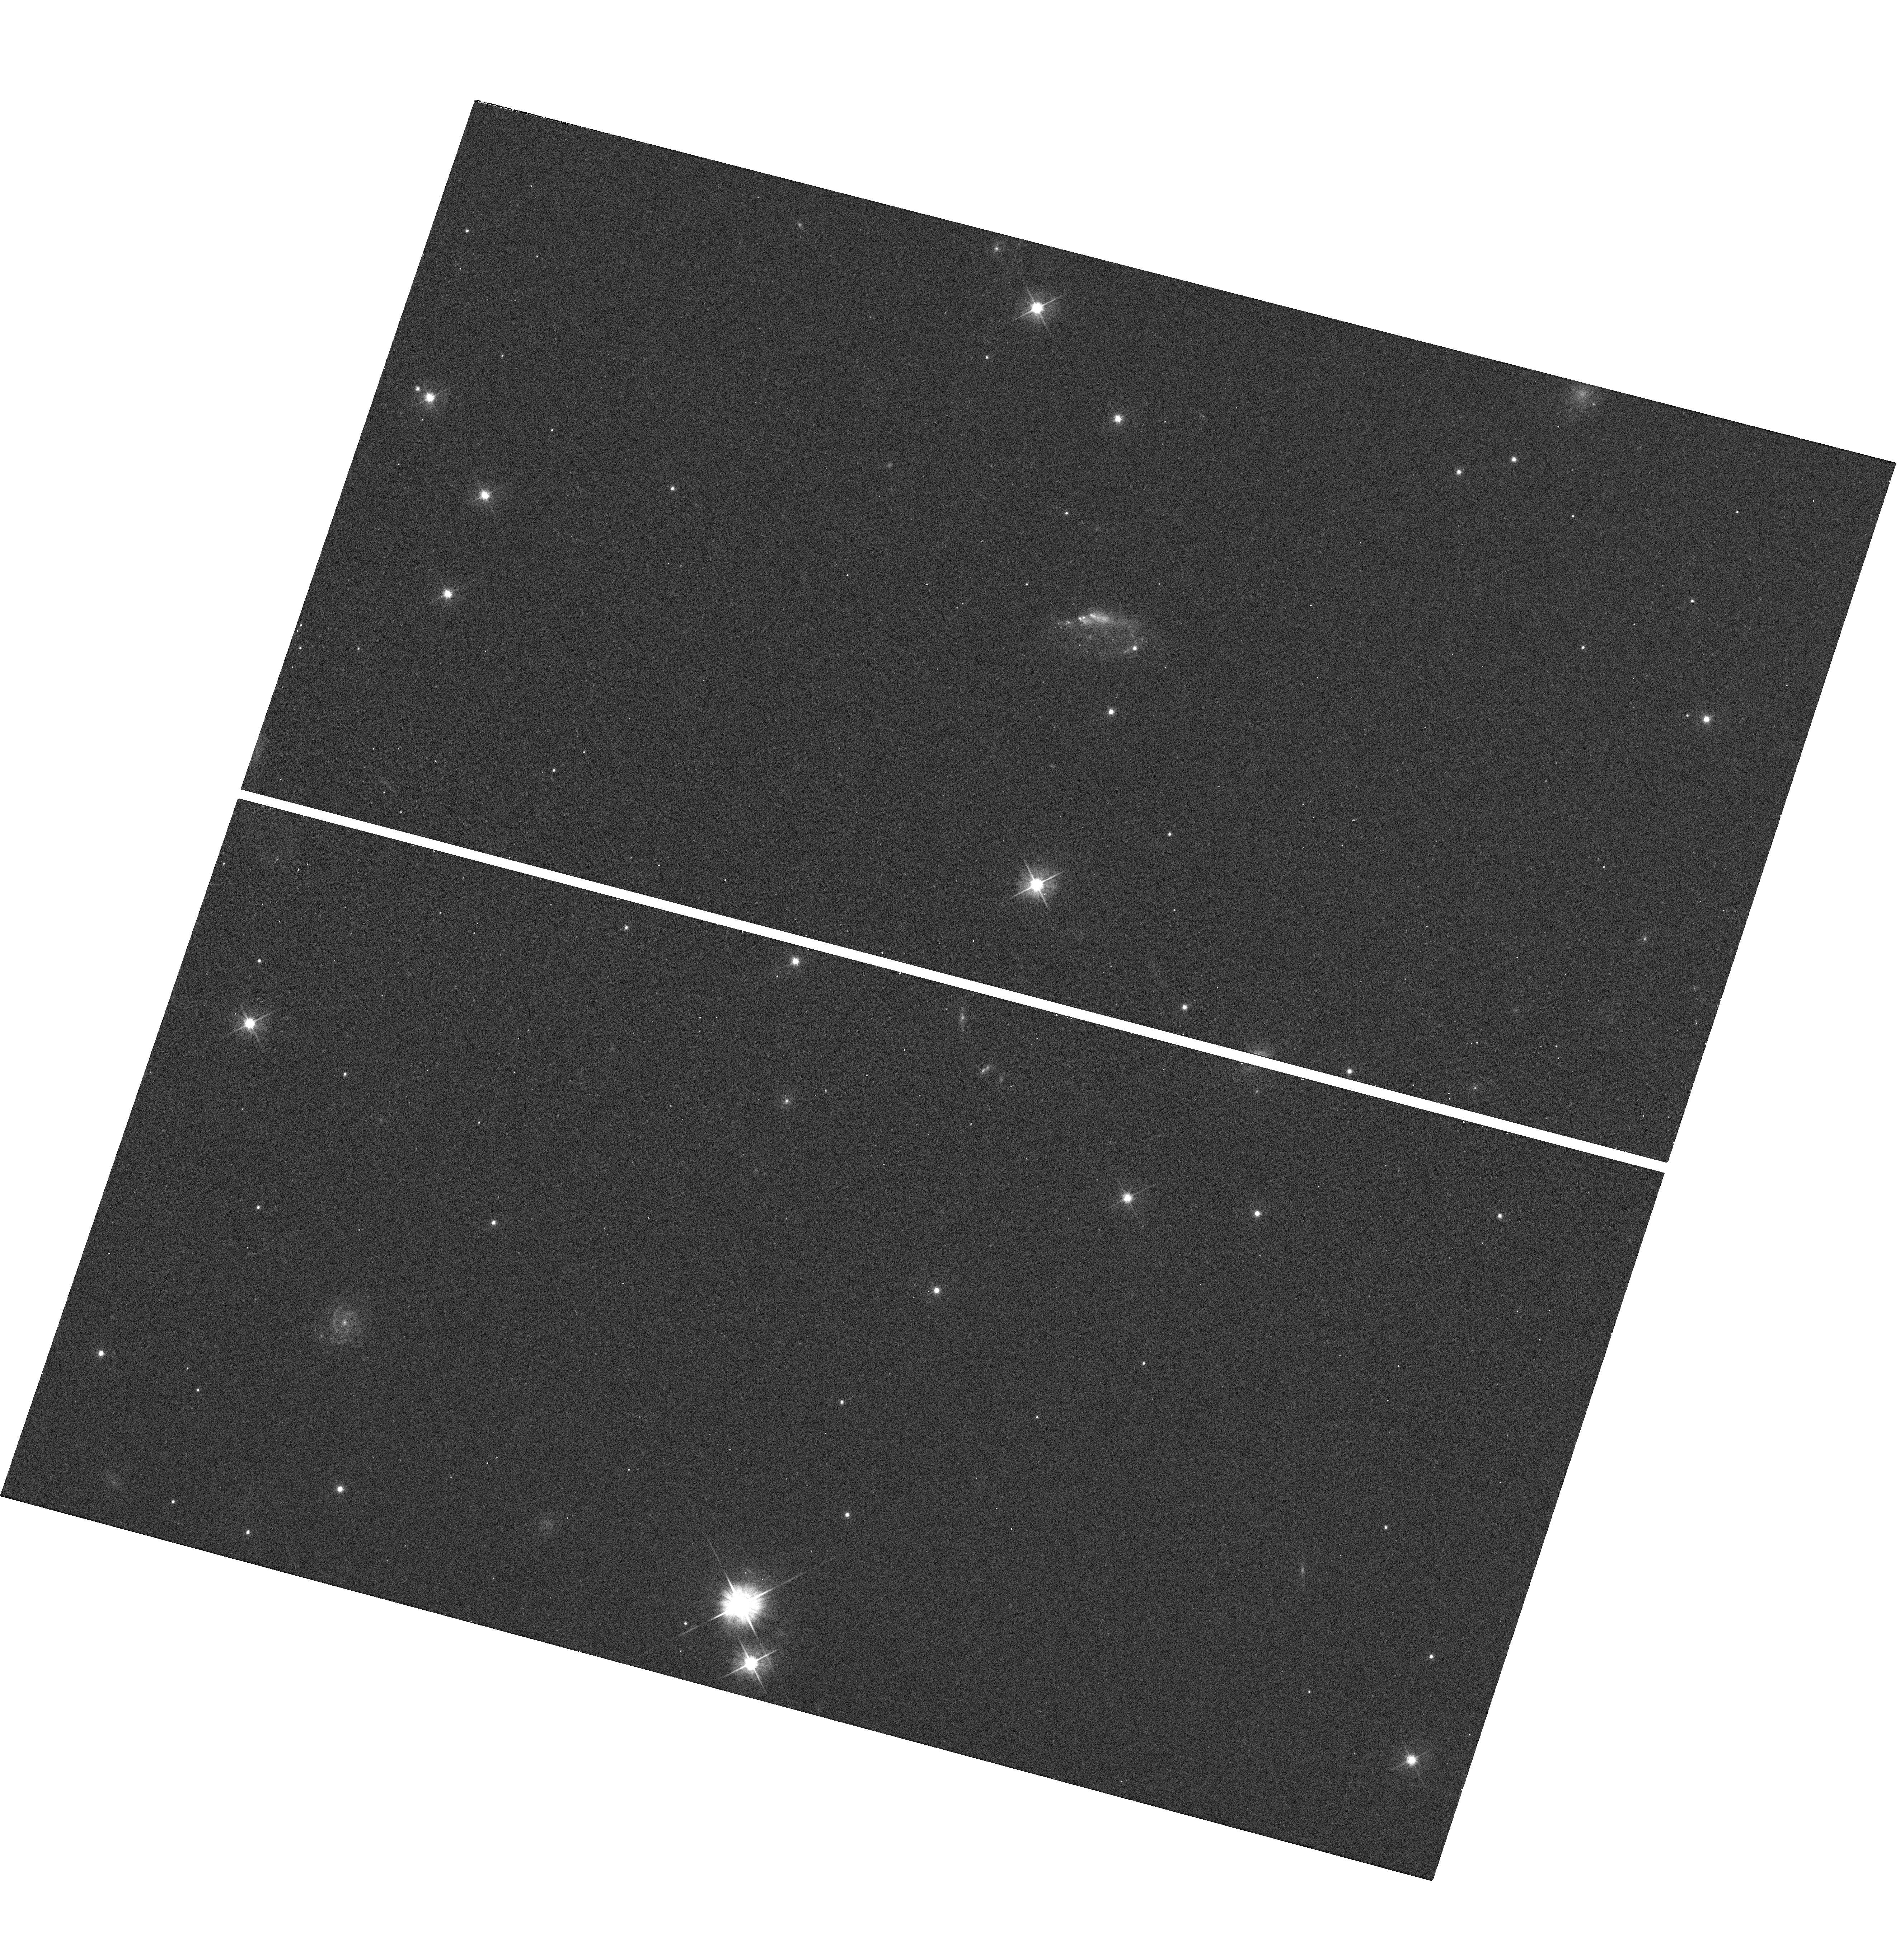
Target: GRB100316D
Instrument: WFC3/UVIS
Filter: F555W
Exposure: 2 min
Observation ID: hst_11709_da_wfc3_uvis_f555w_ib3bda

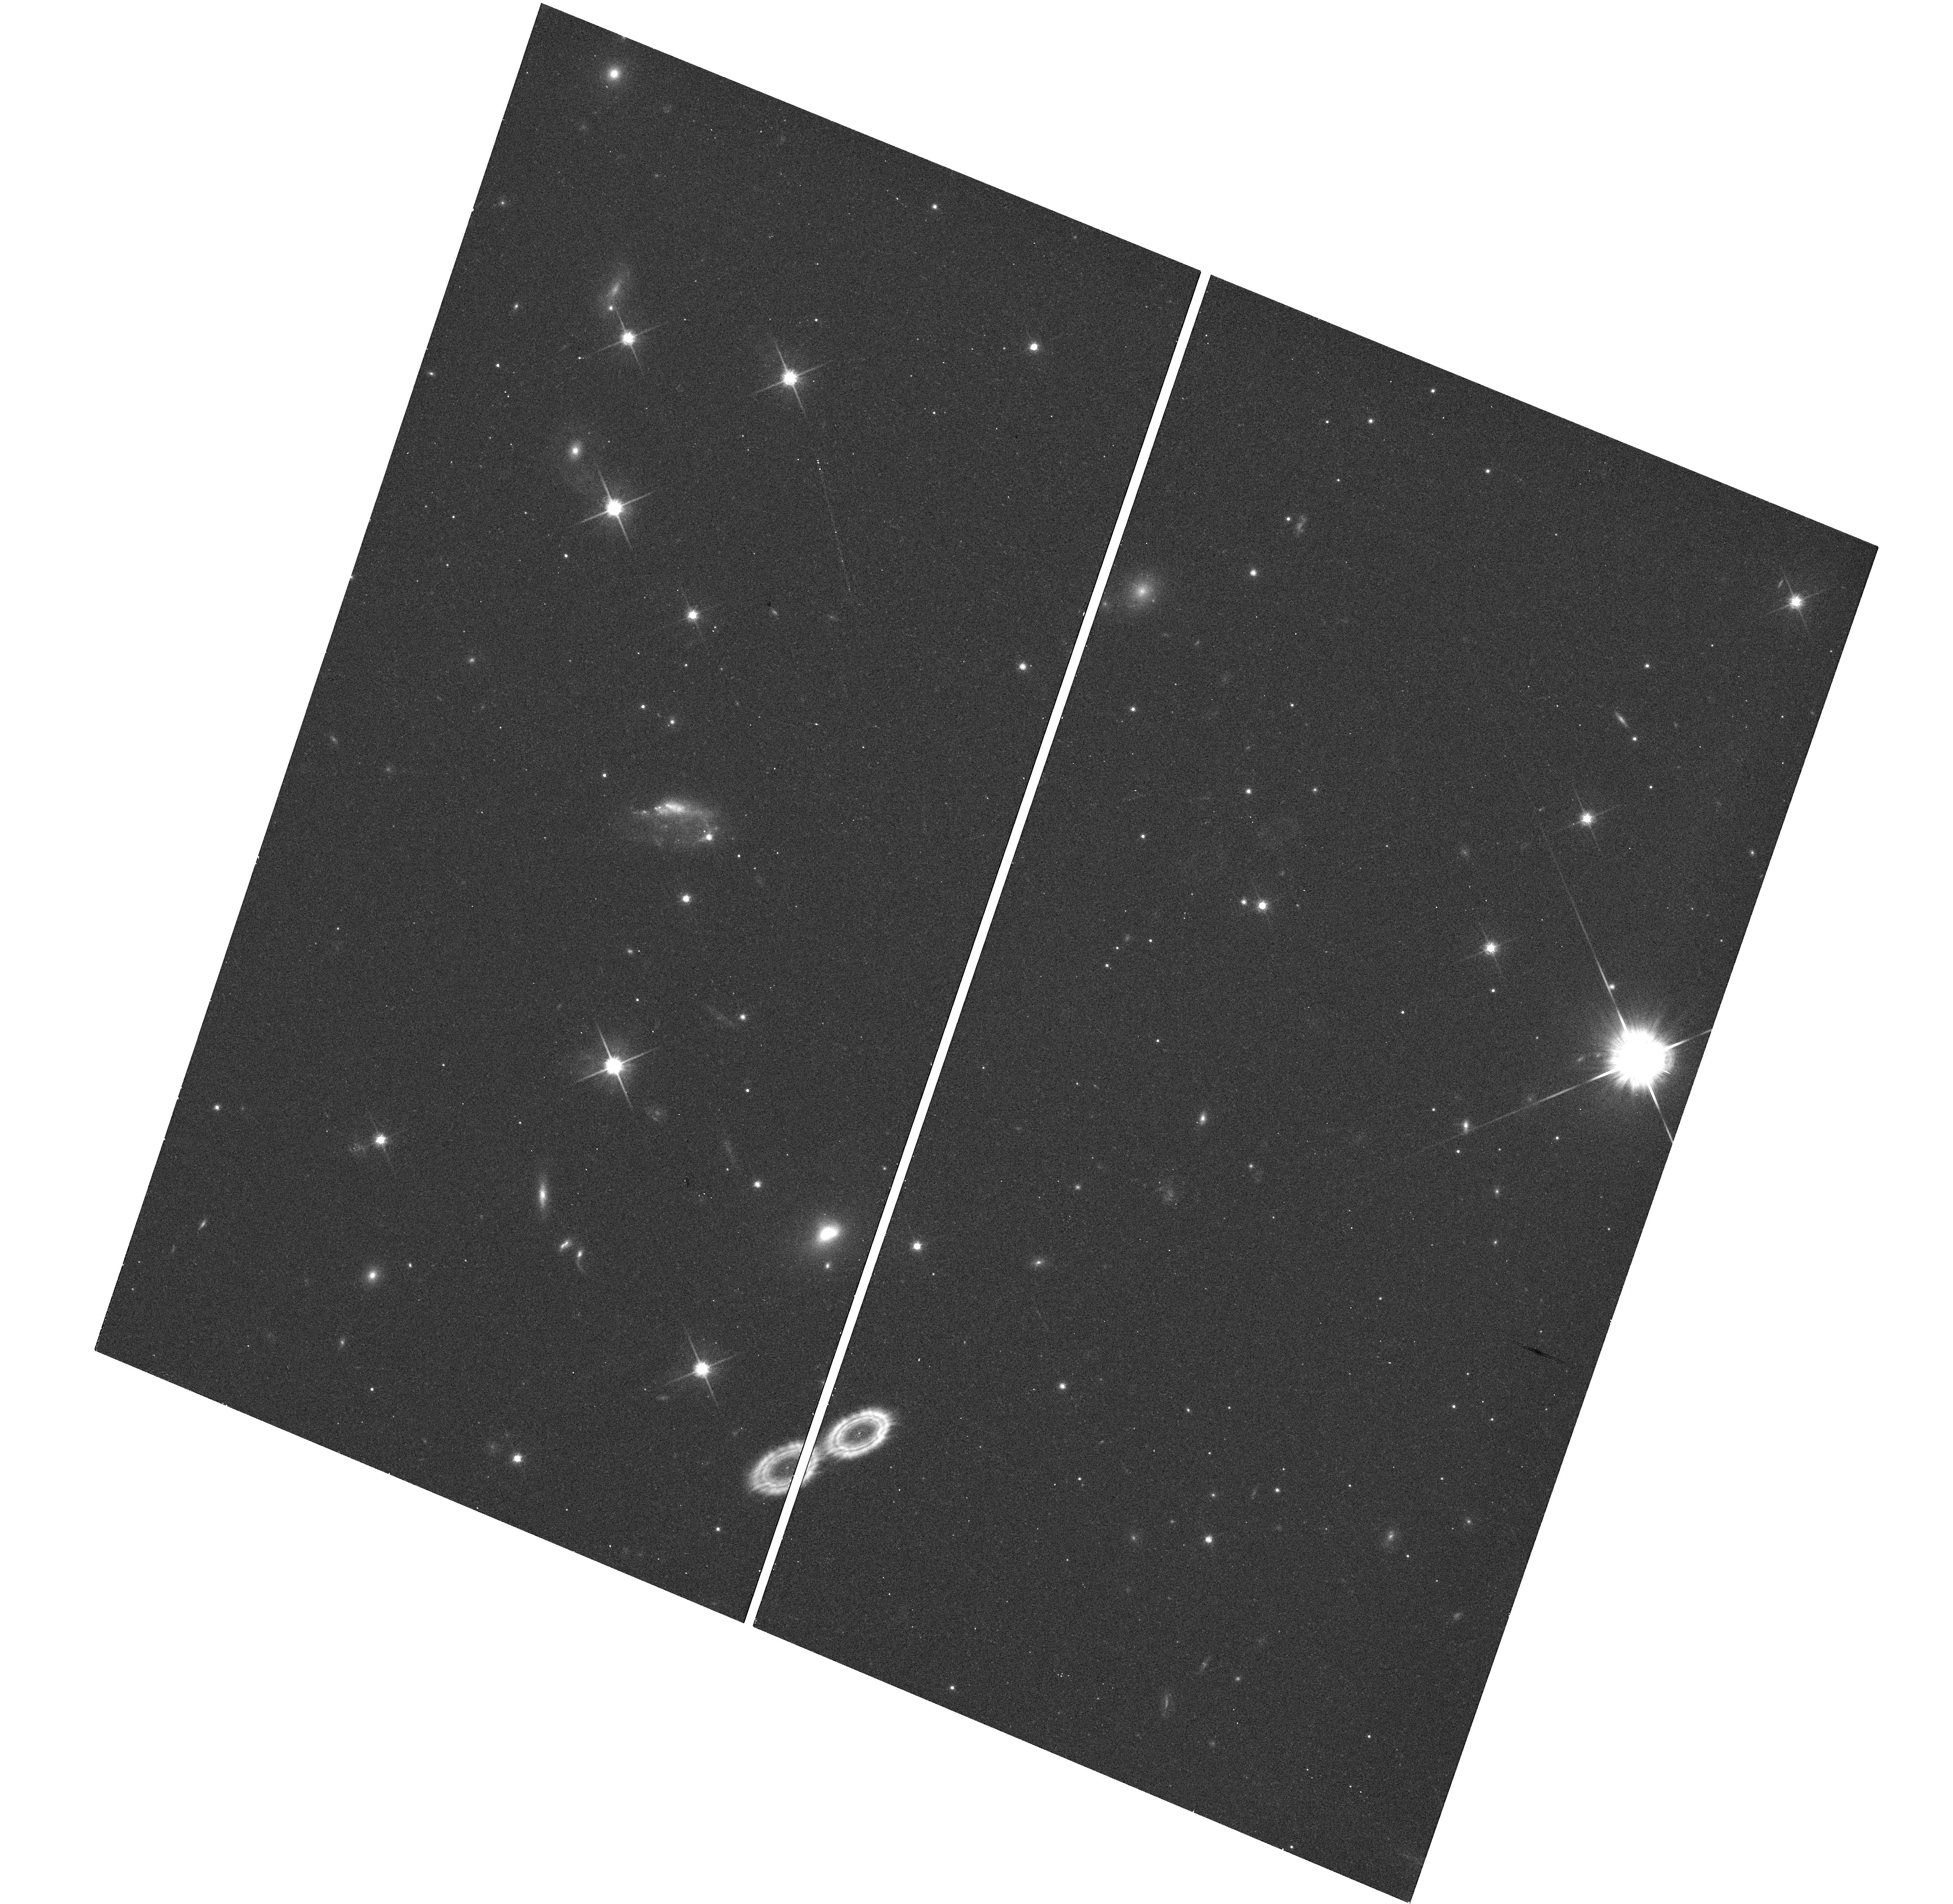
Target: GRB100316D
Instrument: WFC3/UVIS
Filter: F814W
Exposure: 7 min
Observation ID: hst_11709_ea_wfc3_uvis_f814w_ib3bea

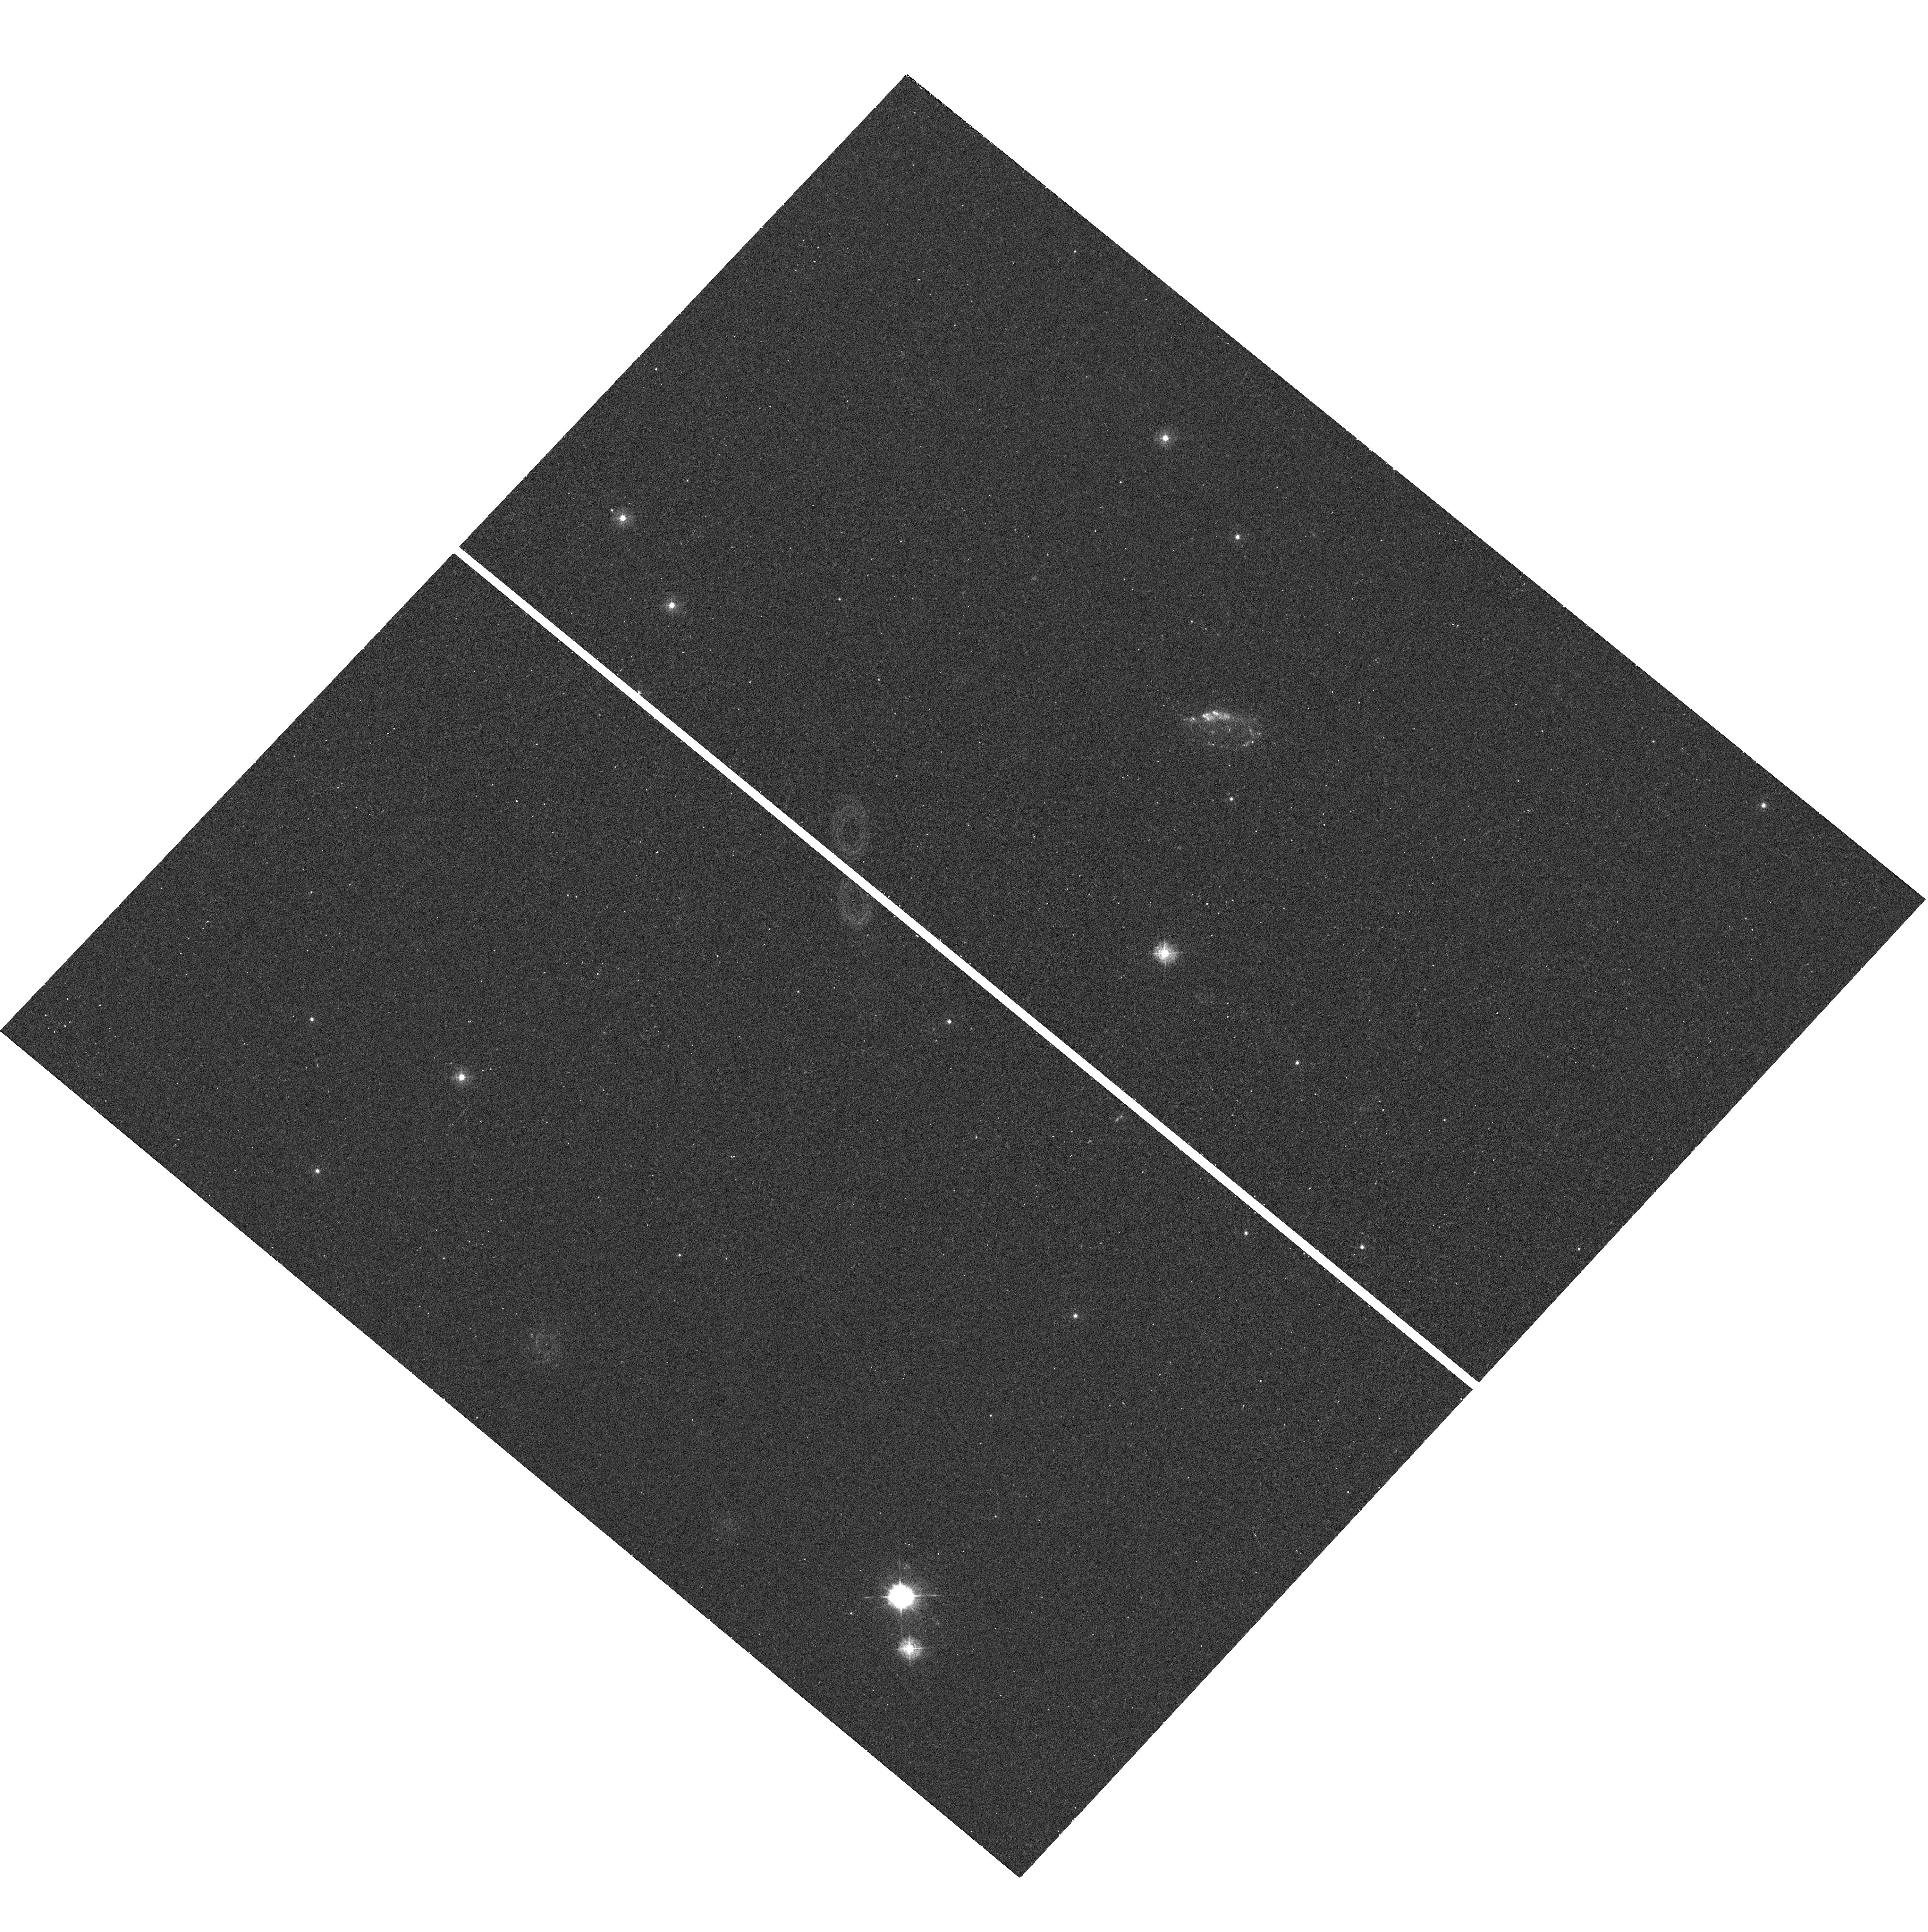
Target: GRB100316D
Instrument: WFC3/UVIS
Filter: F336W
Exposure: 13 min
Observation ID: hst_11709_ba_wfc3_uvis_f336w_ib3bba

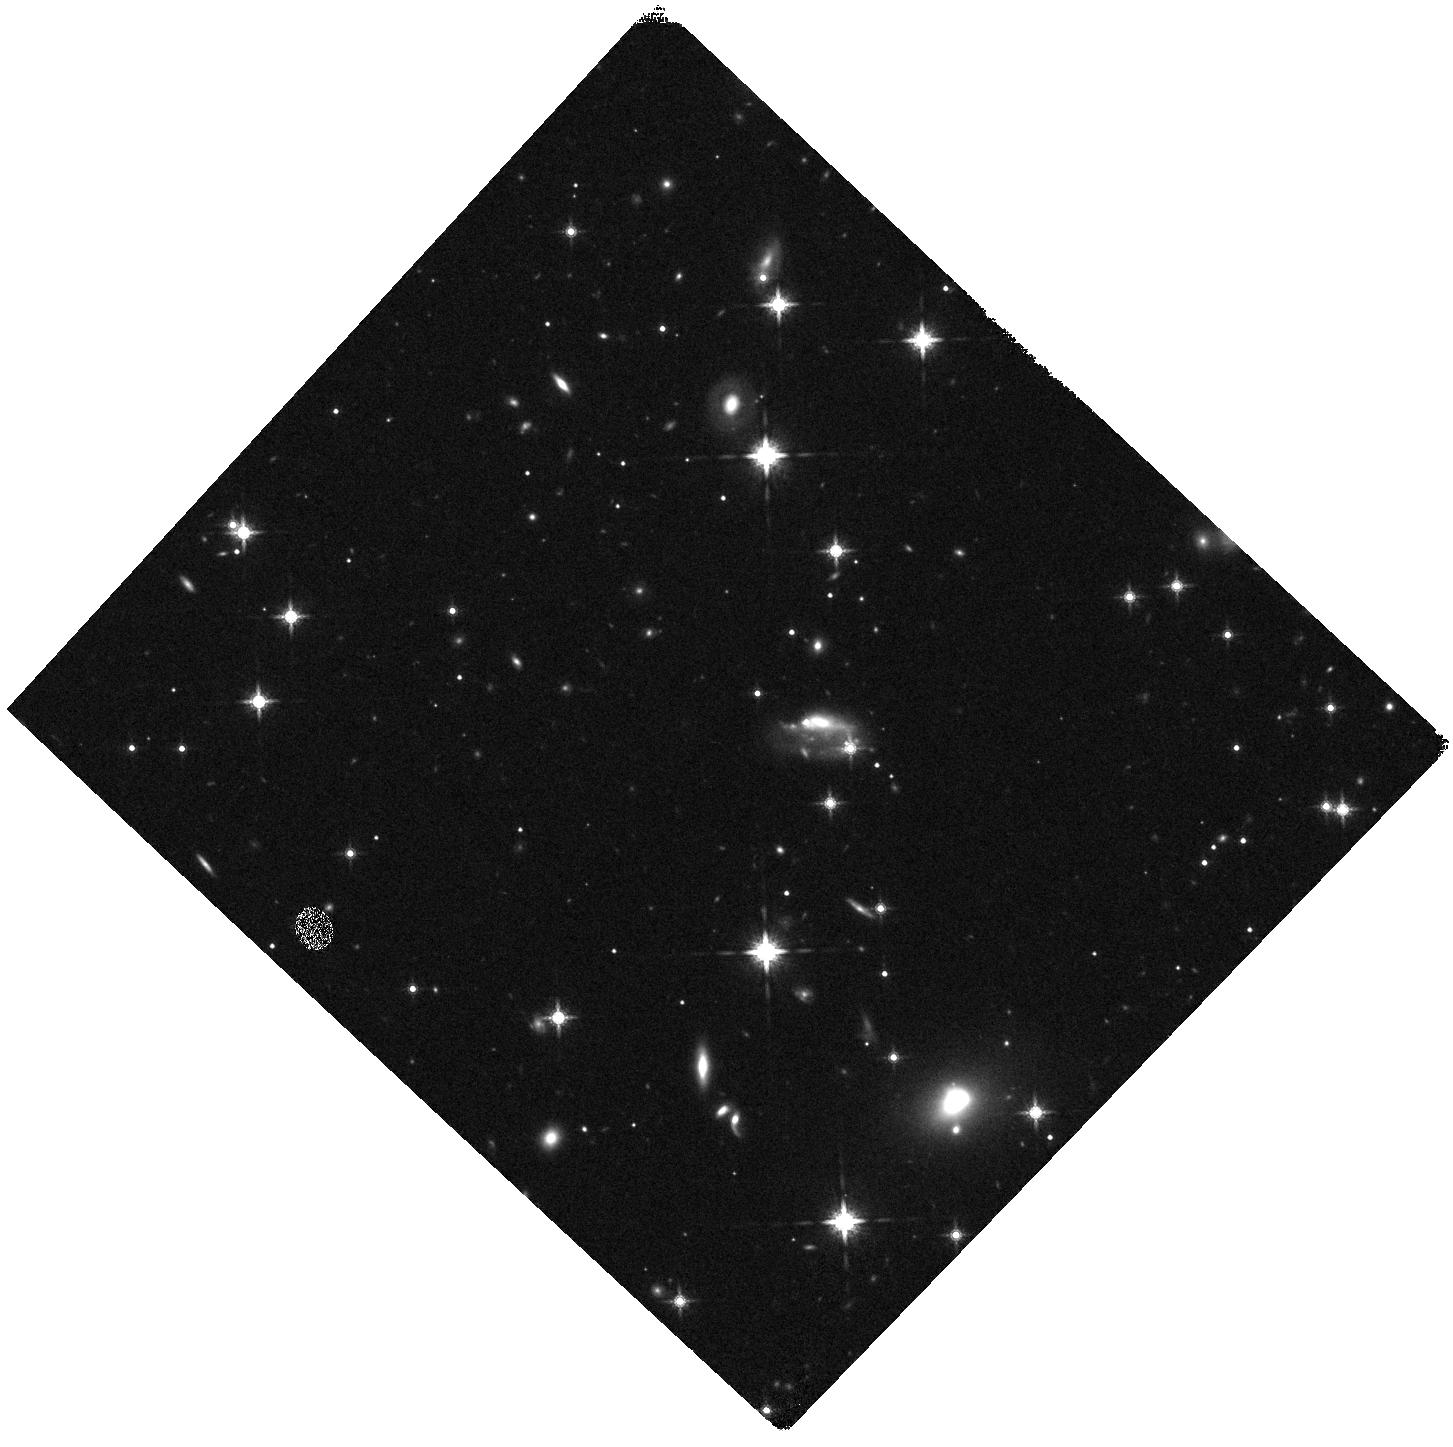
Target: GRB100316D
Instrument: WFC3/IR
Filter: F160W
Exposure: 7 min
Observation ID: hst_11709_ab_wfc3_ir_f160w_ib3bab

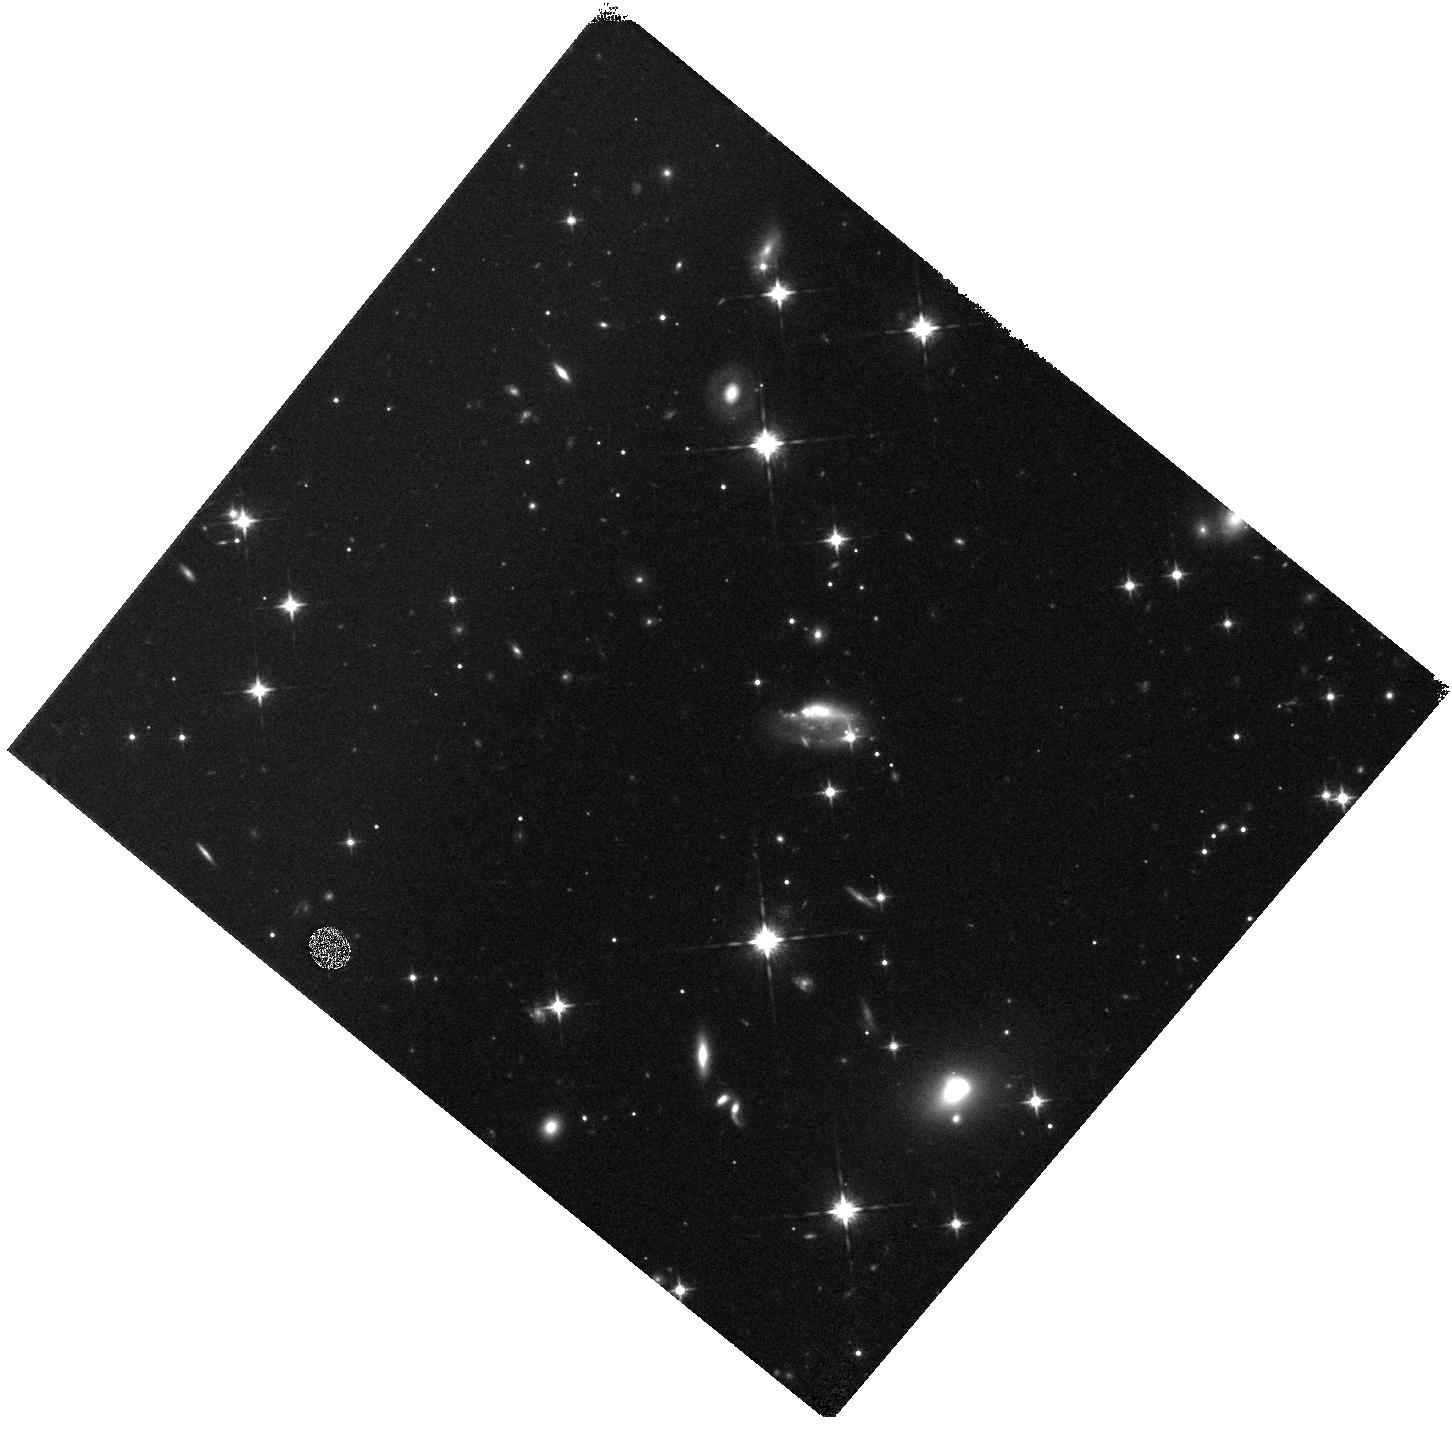
Target: GRB100316D
Instrument: WFC3/IR
Filter: F125W
Exposure: 7 min
Observation ID: hst_11709_cb_wfc3_ir_f125w_ib3bcb

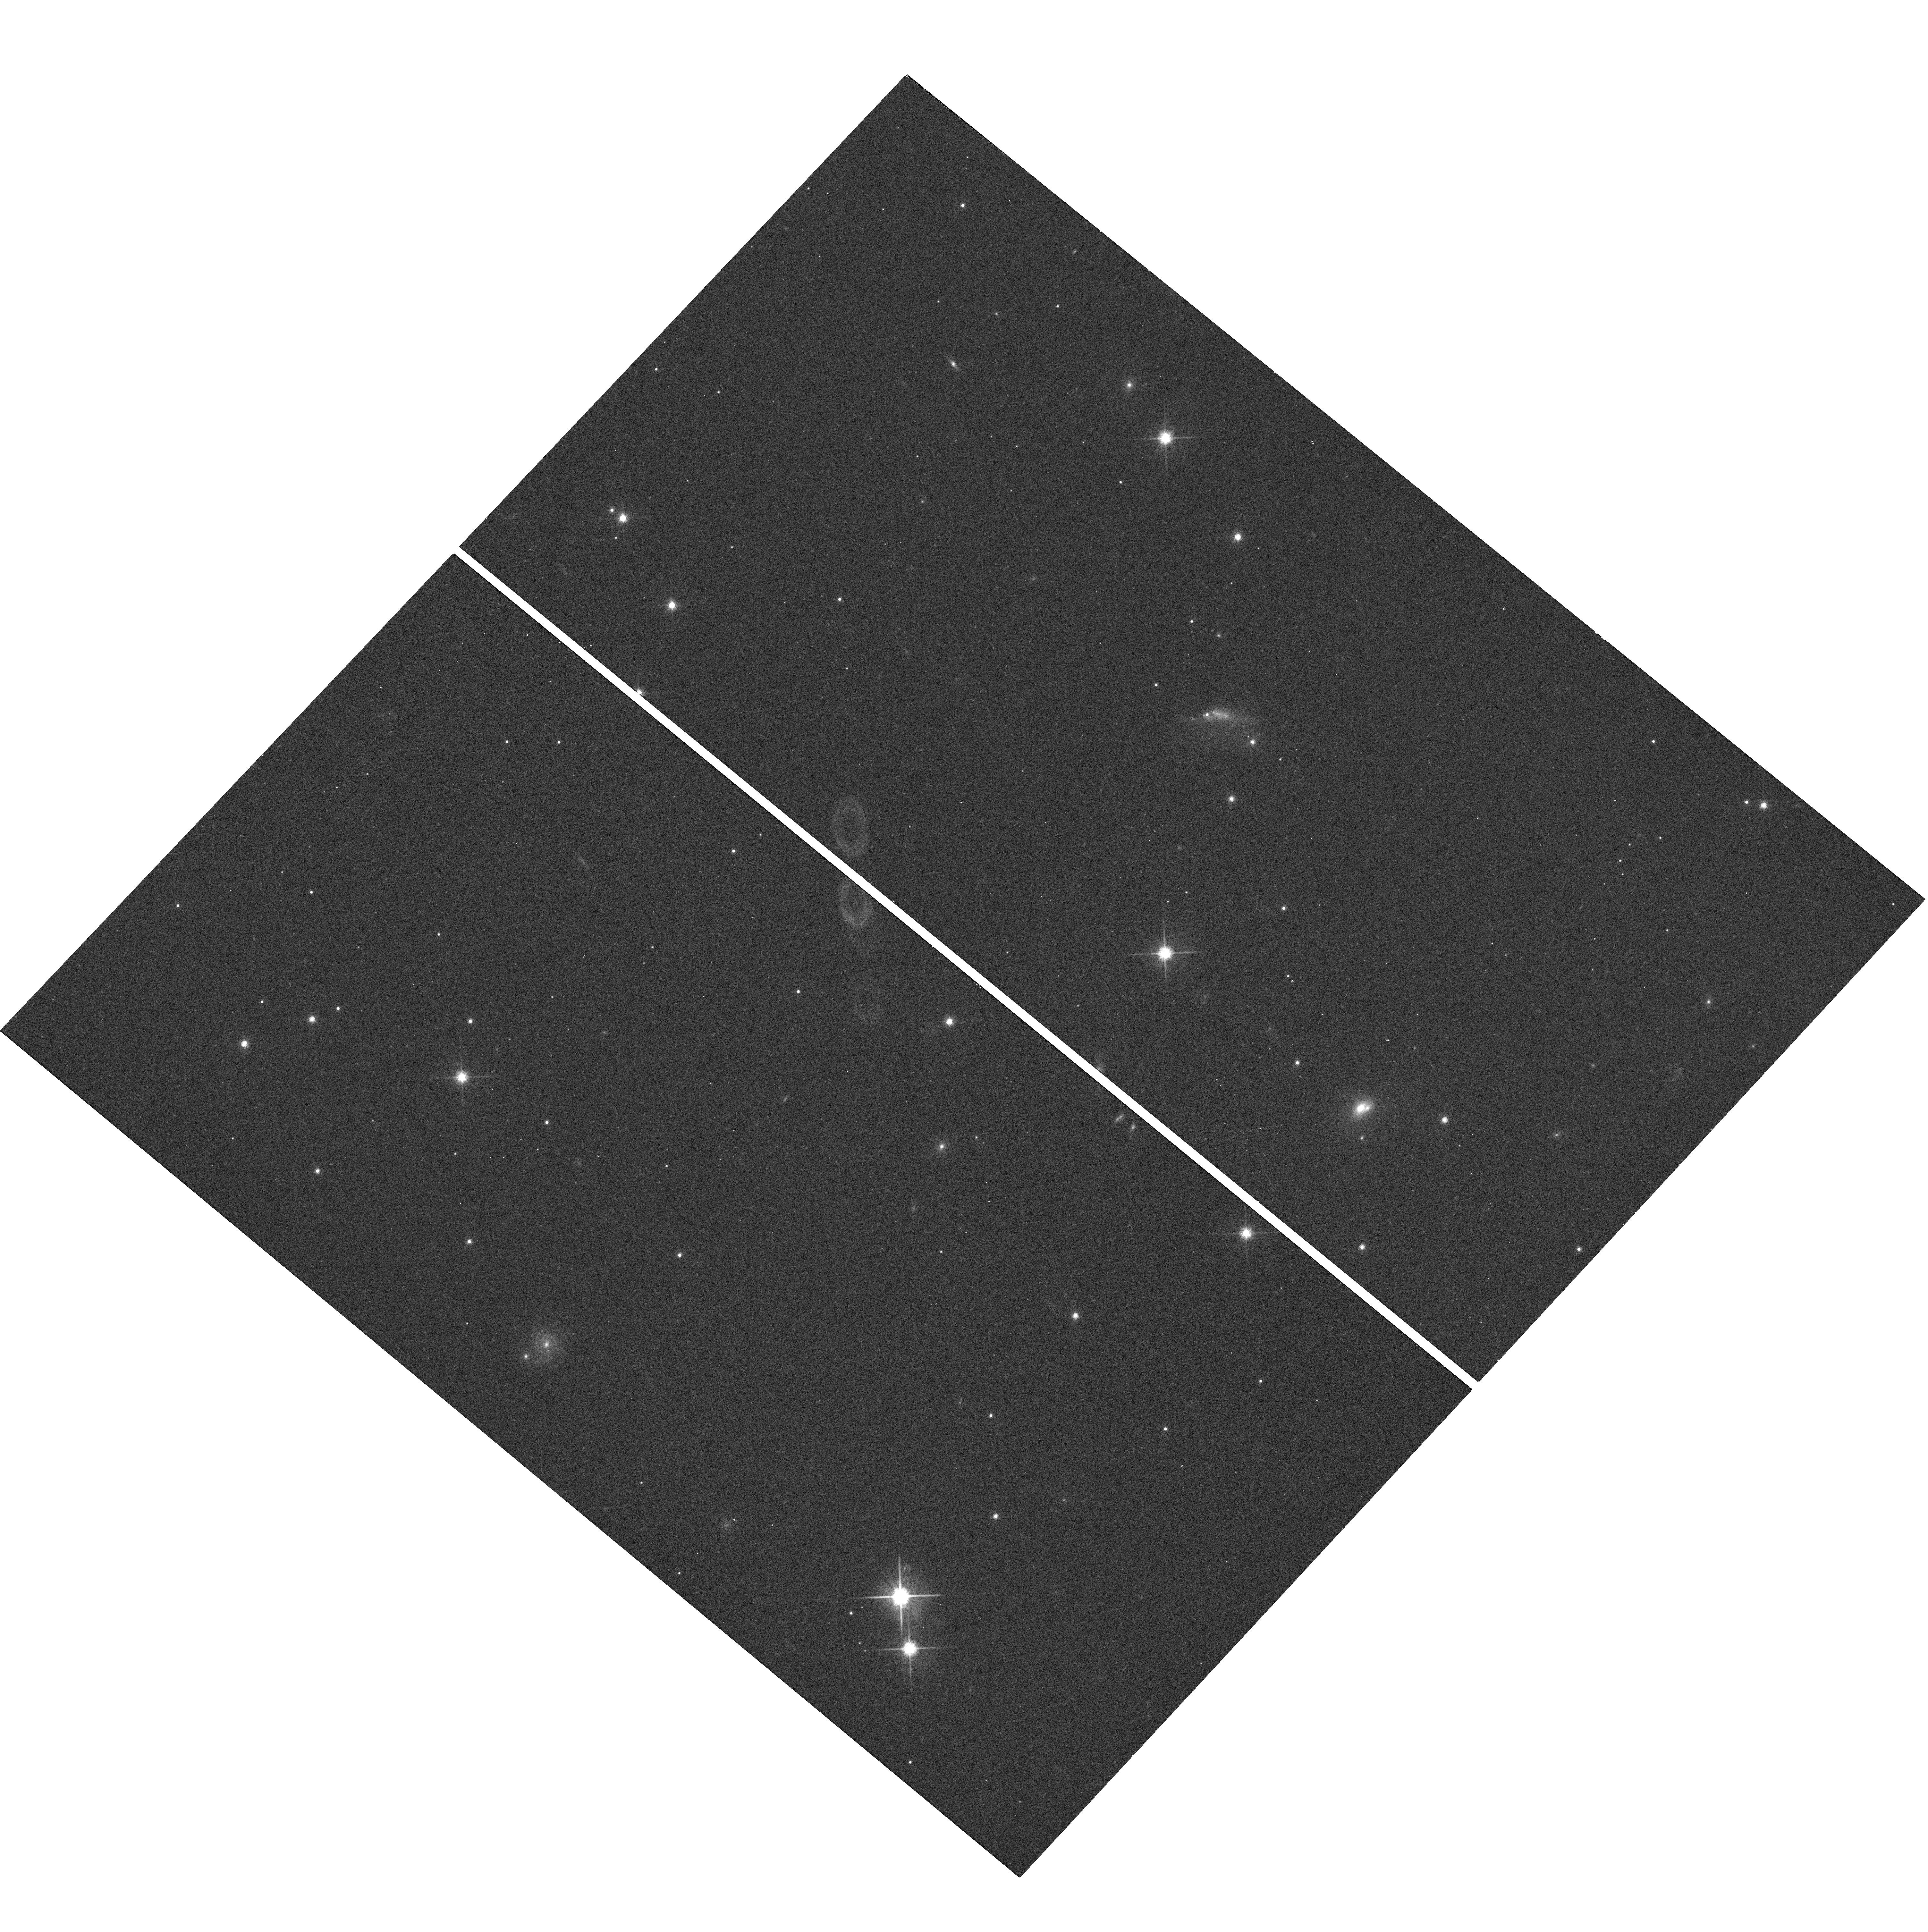
Target: GRB100316D
Instrument: WFC3/UVIS
Filter: F814W
Exposure: 2 min
Observation ID: hst_11709_ba_wfc3_uvis_f814w_ib3bba

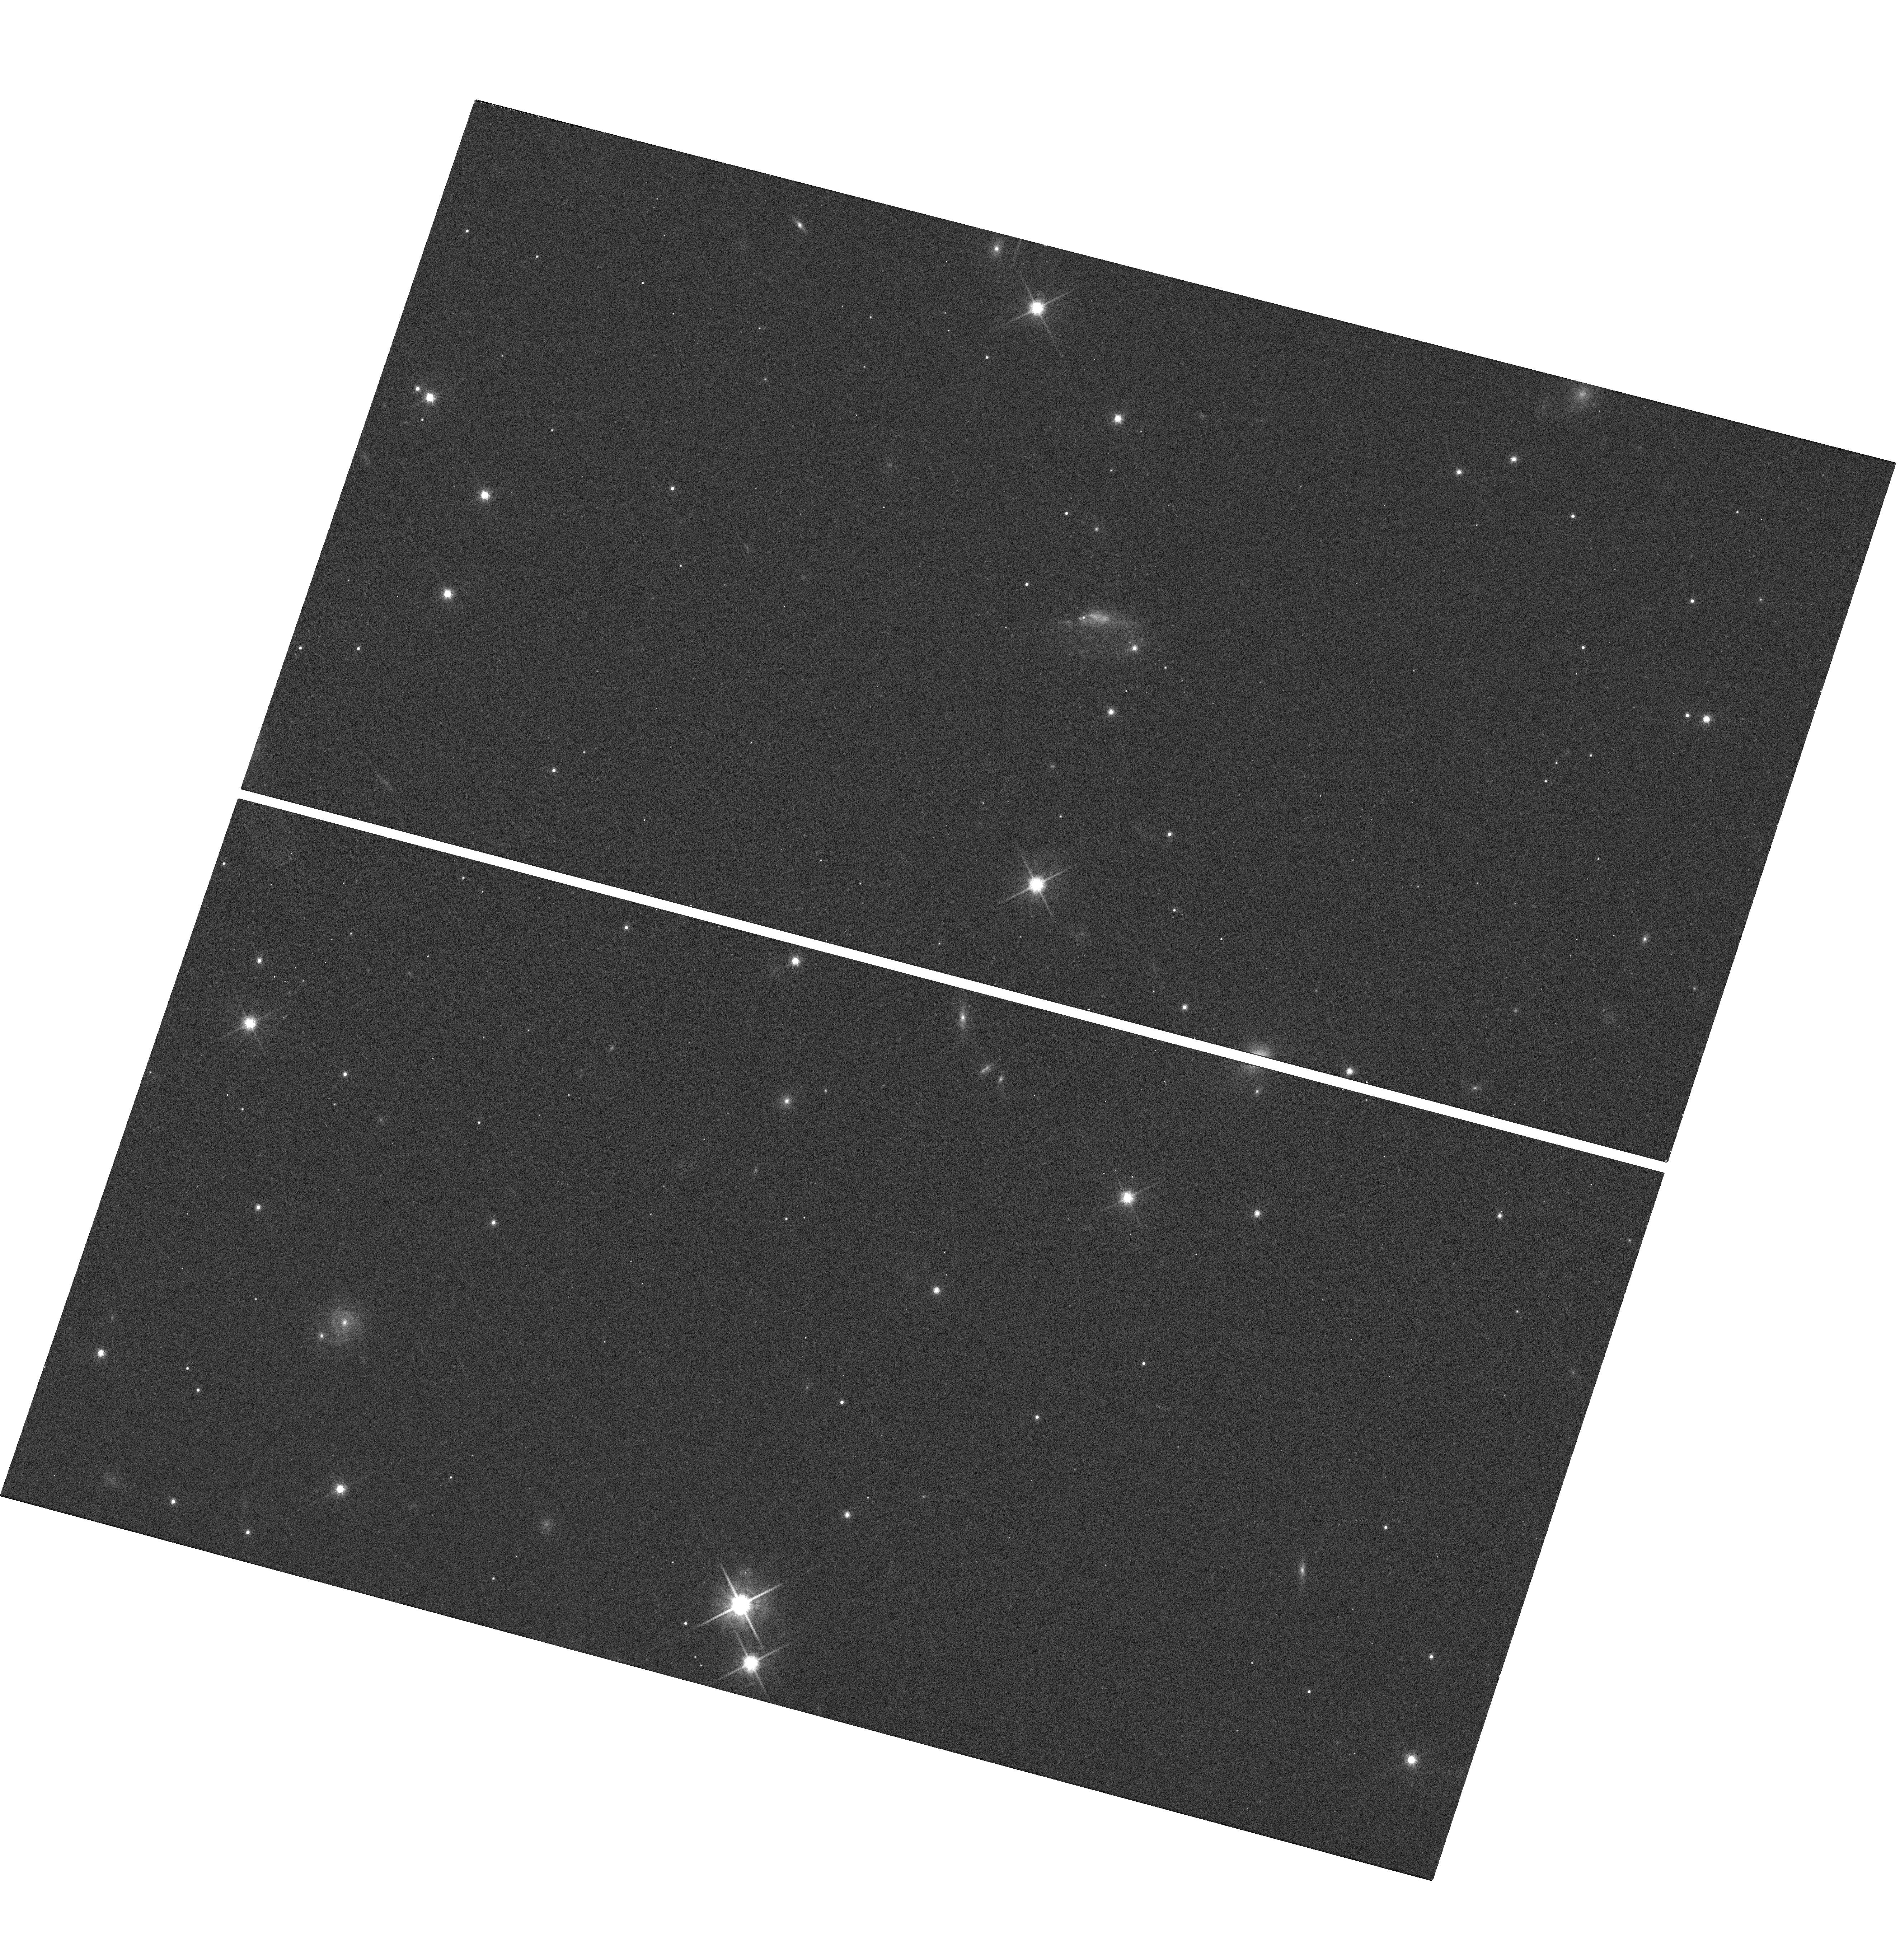
Target: GRB100316D
Instrument: WFC3/UVIS
Filter: F814W
Exposure: 2 min
Observation ID: hst_11709_da_wfc3_uvis_f814w_ib3bda

Stretching the diversity of cosmic explosions: The supernovae of gamma-ray bursts (PI: Bersier, David)

While the association between gamma-ray bursts (GRBs) and massive stars is robust, there is a large diversity of properties among supernovae (SNe) associated with GRBs. The converse is also true: Several recent events show that there is a large brightness range among high energy transients associated with SNe. As part of a comprehensive program, we propose to use HST in order to search for and characterize the SNe associated with GRB. HST offers the means to cleanly separate the light curve of the GRB afterglow from the supernova, and to remove the contamination from the host galaxy, opening a clear path to the fundamental parameters of the SN, and thence to the progenitor. From these observations, we will determine the absolute magnitude at maximum, the shape of the spectral energy distribution, and any change over time of the energy distribution. We will also measure the rate of decay of the exponential tail. Merged with the ground-based data that we will obtain for each event, we will be able to compare our data set to models and constrain the energy of the explosion, the mass of the ejecta and the mass of Nickel synthesized during the explosion. These results will shed light on the apparent variety of supernovae associated with gamma-ray bursts and X-ray flashes, and on the relation between these SNe and other, more common, types of core-collapse explosions.